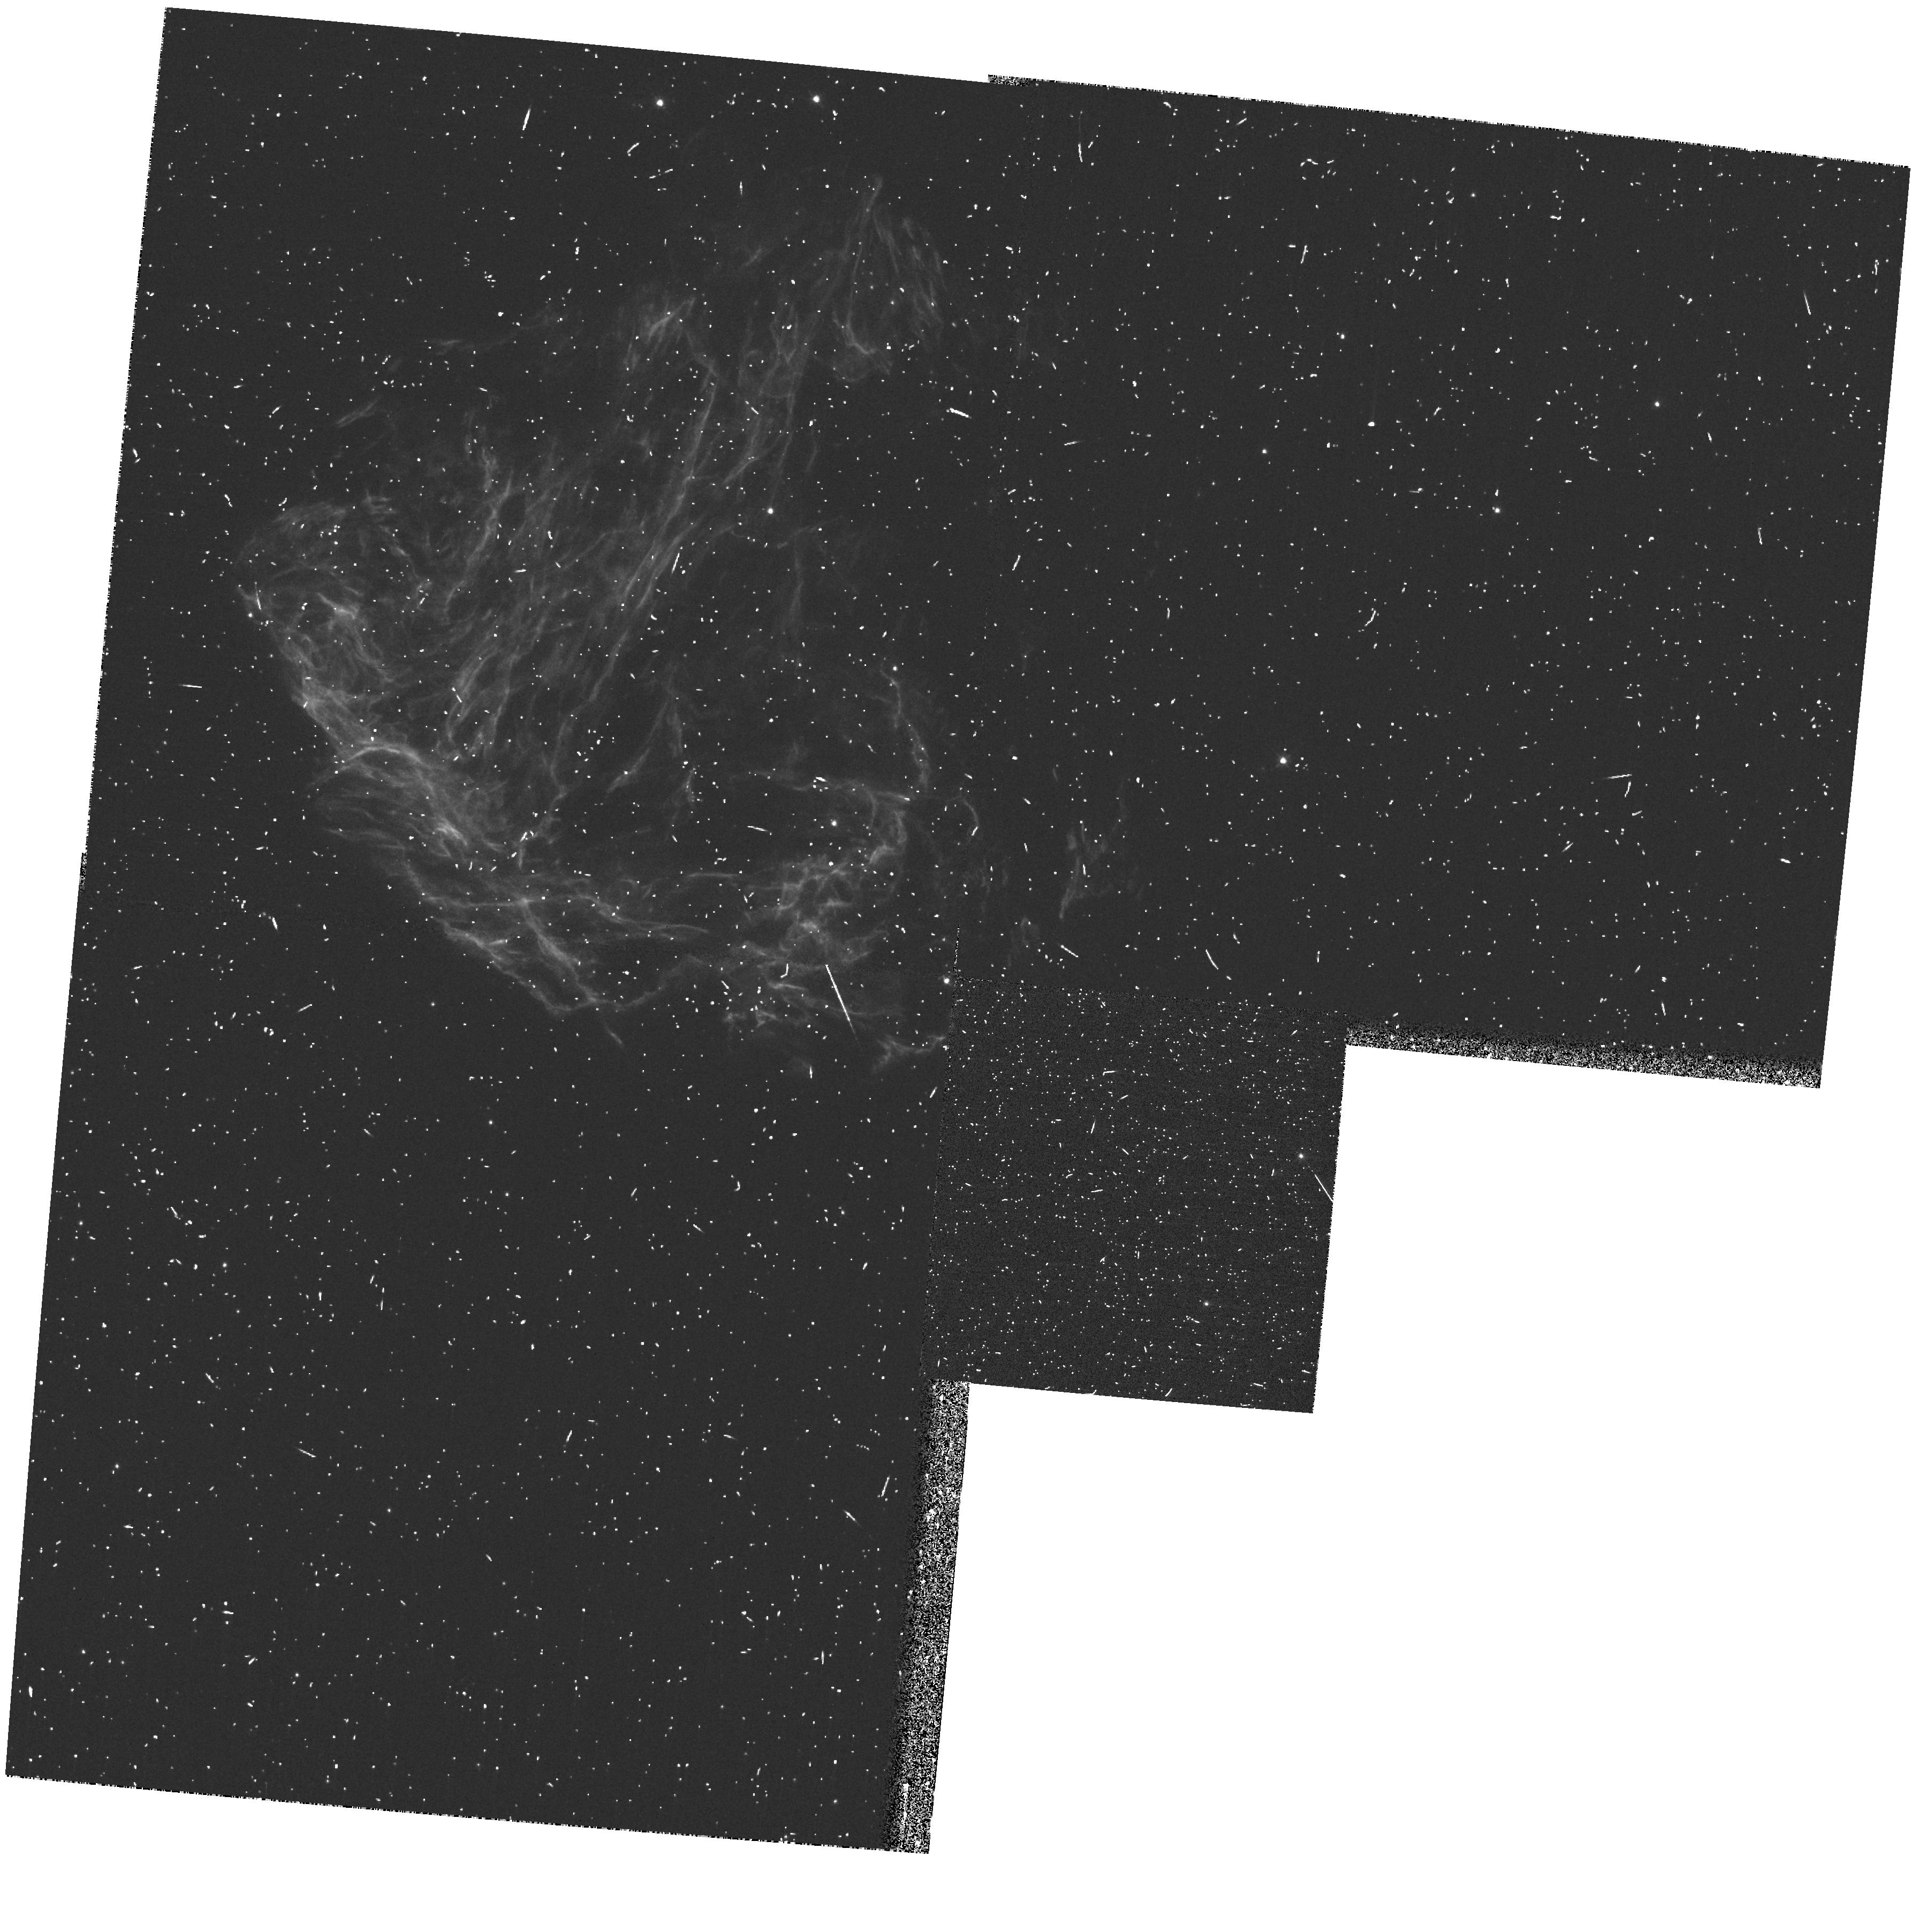
Target: N49
Instrument: WFPC2/PC
Filter: F502N
Exposure: 13 min
Observation ID: hst_8110_01_wfpc2_pc_f502n_u5eg01

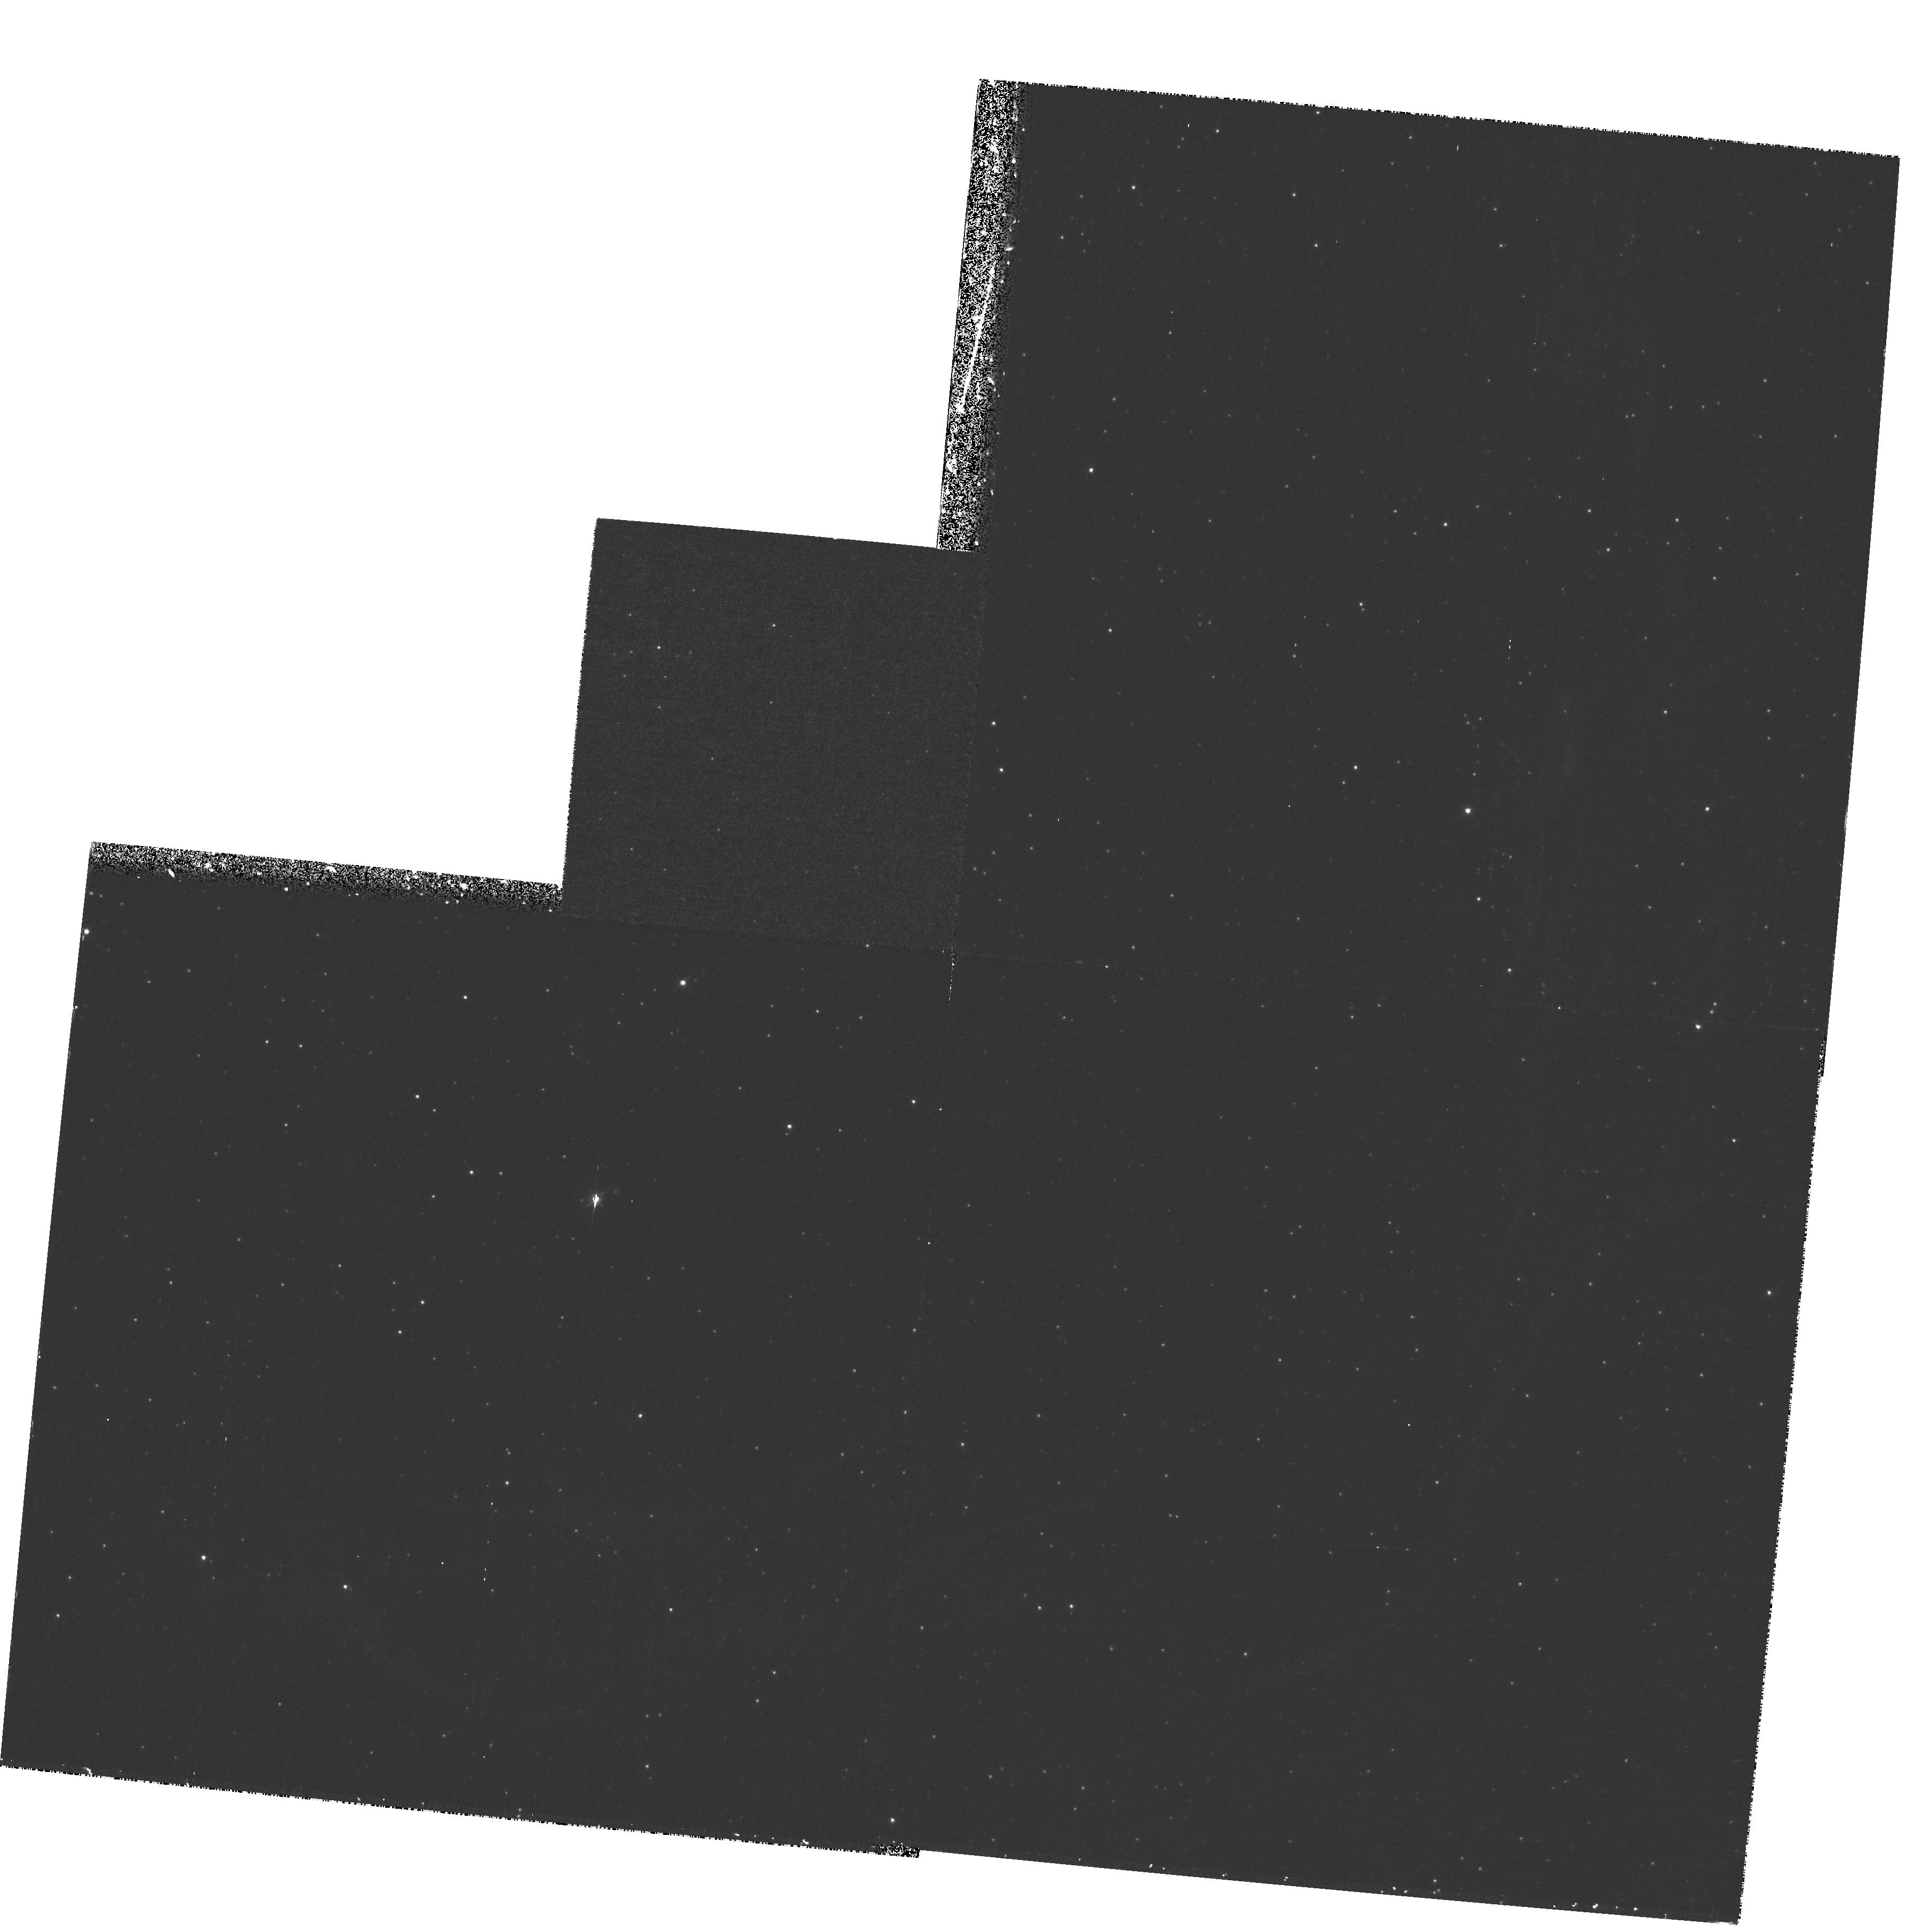
Target: N206-POS1
Instrument: WFPC2/PC
Filter: F502N
Exposure: 1.2 h
Observation ID: hst_8110_02_wfpc2_pc_f502n_u5eg02

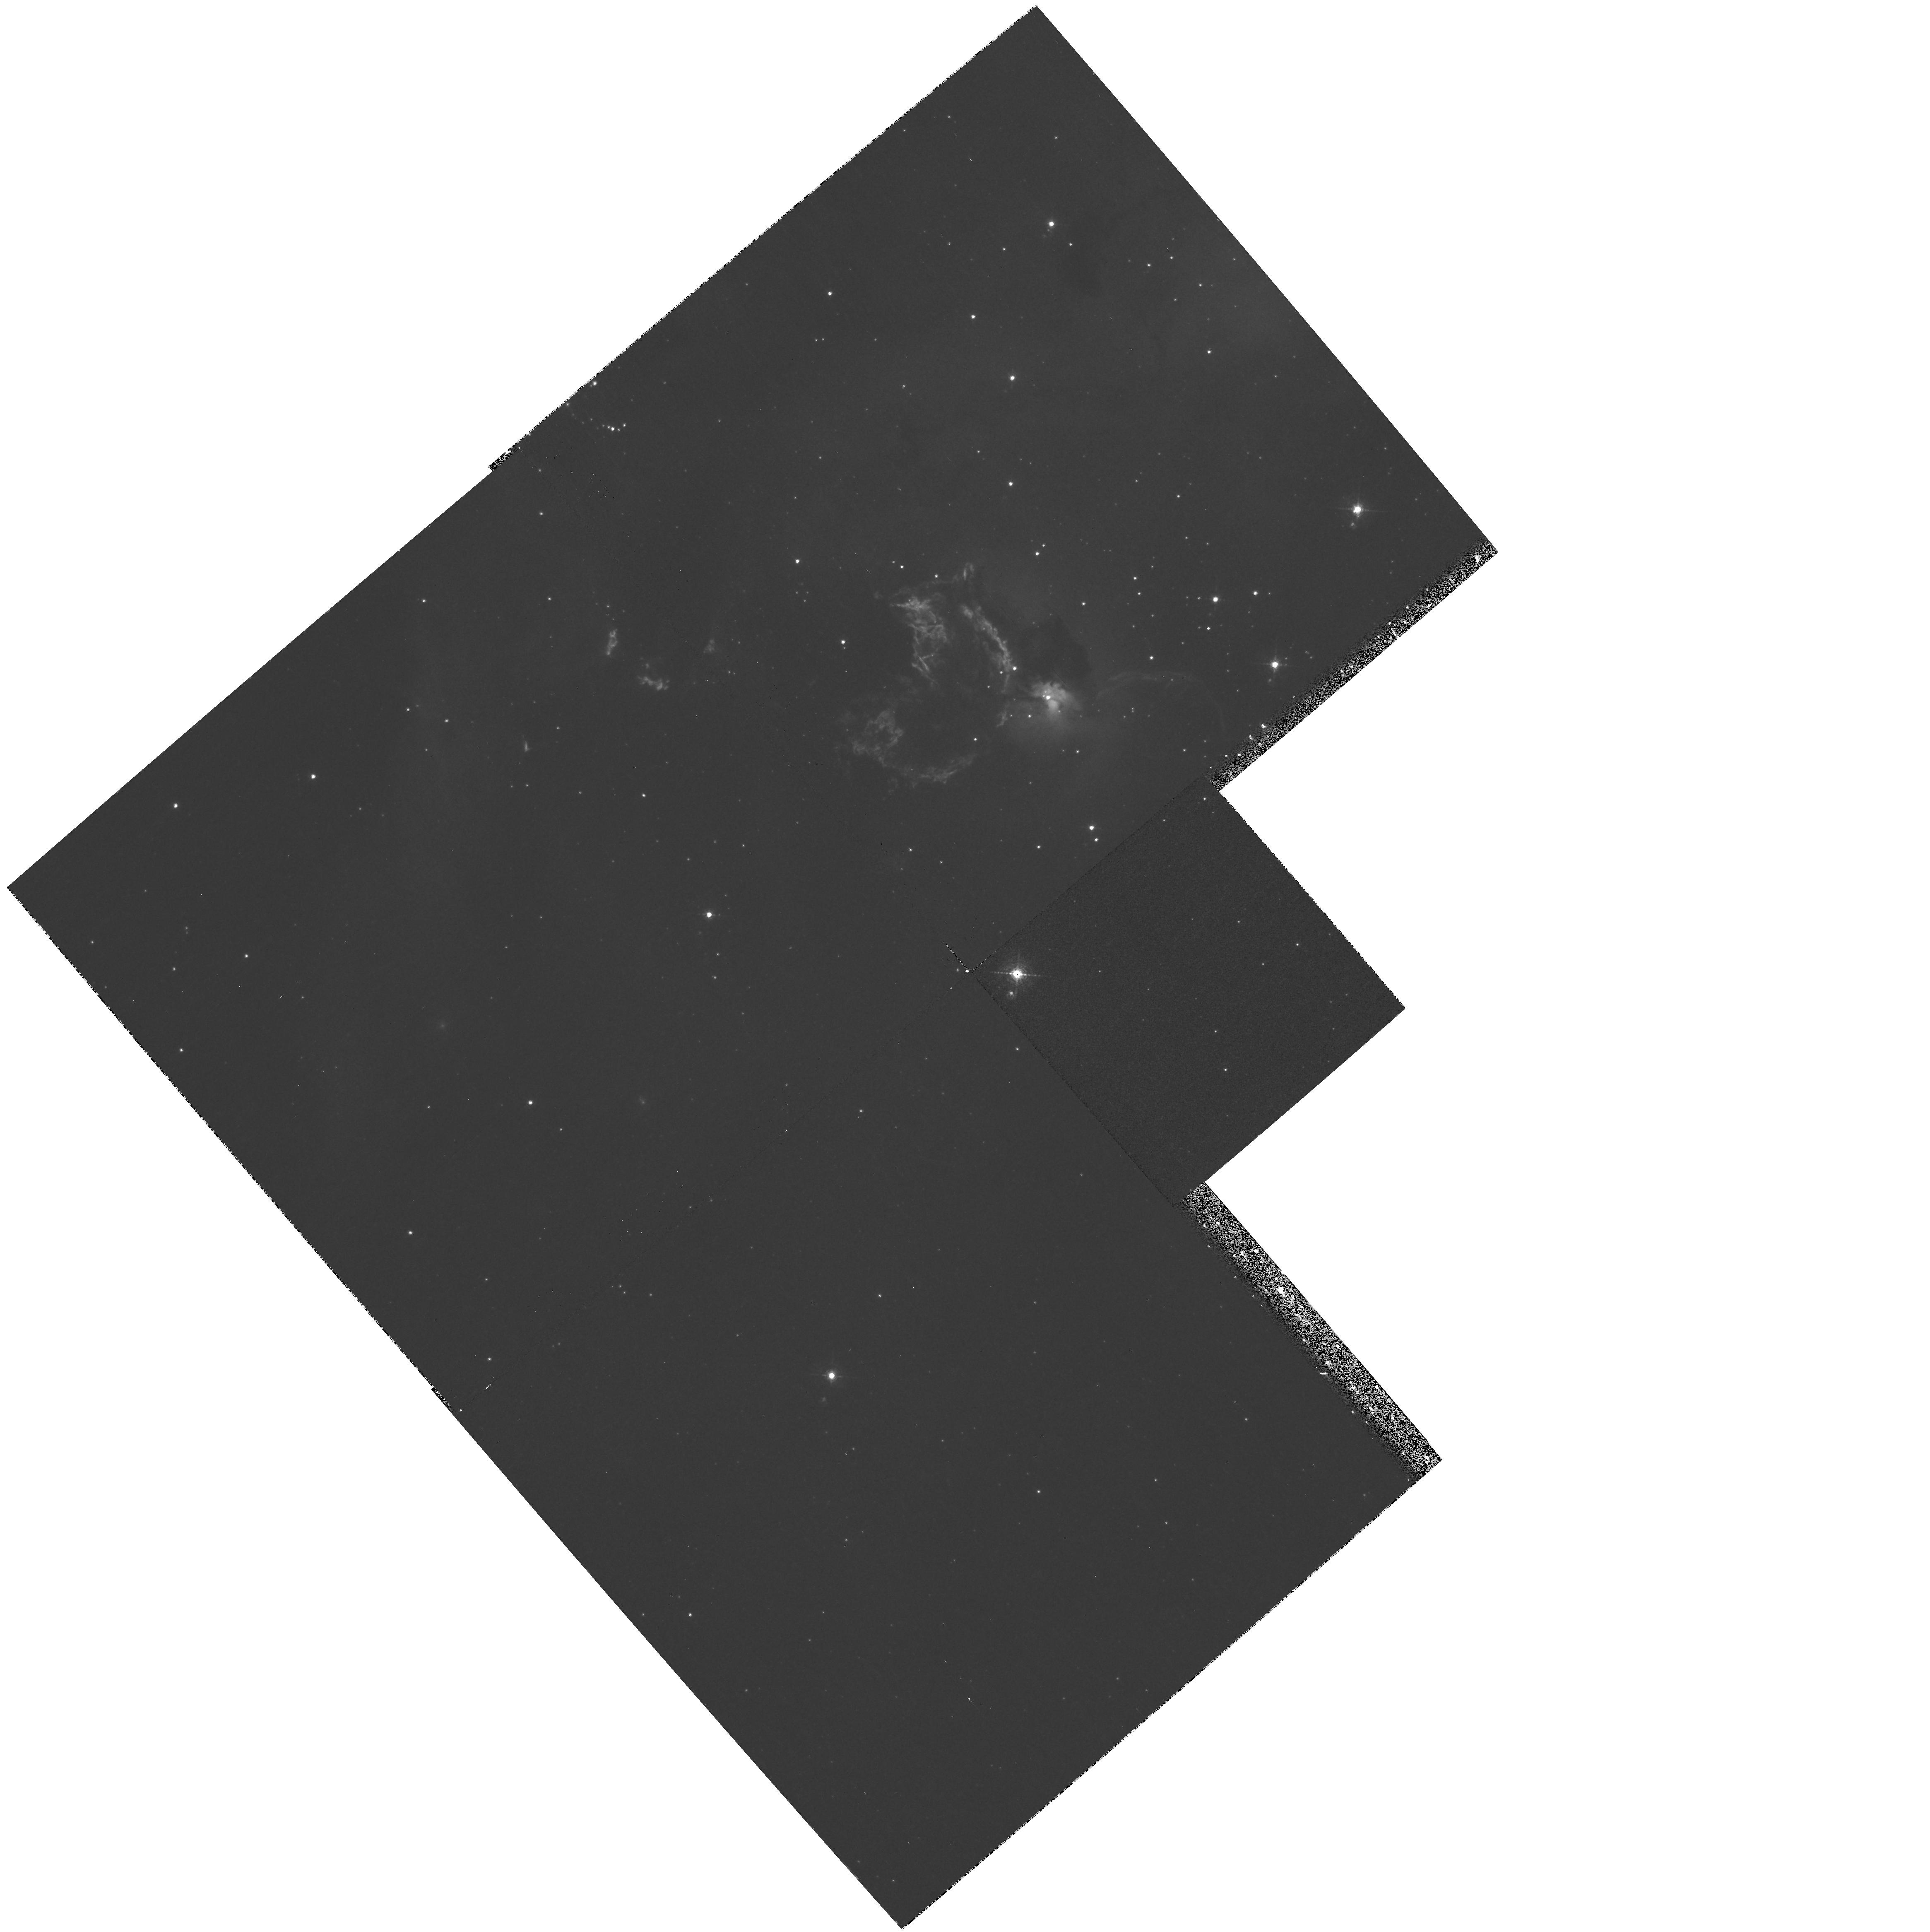
Target: N63A
Instrument: WFPC2/PC
Filter: F502N
Exposure: 40 min
Observation ID: hst_8110_04_wfpc2_pc_f502n_u5eg04

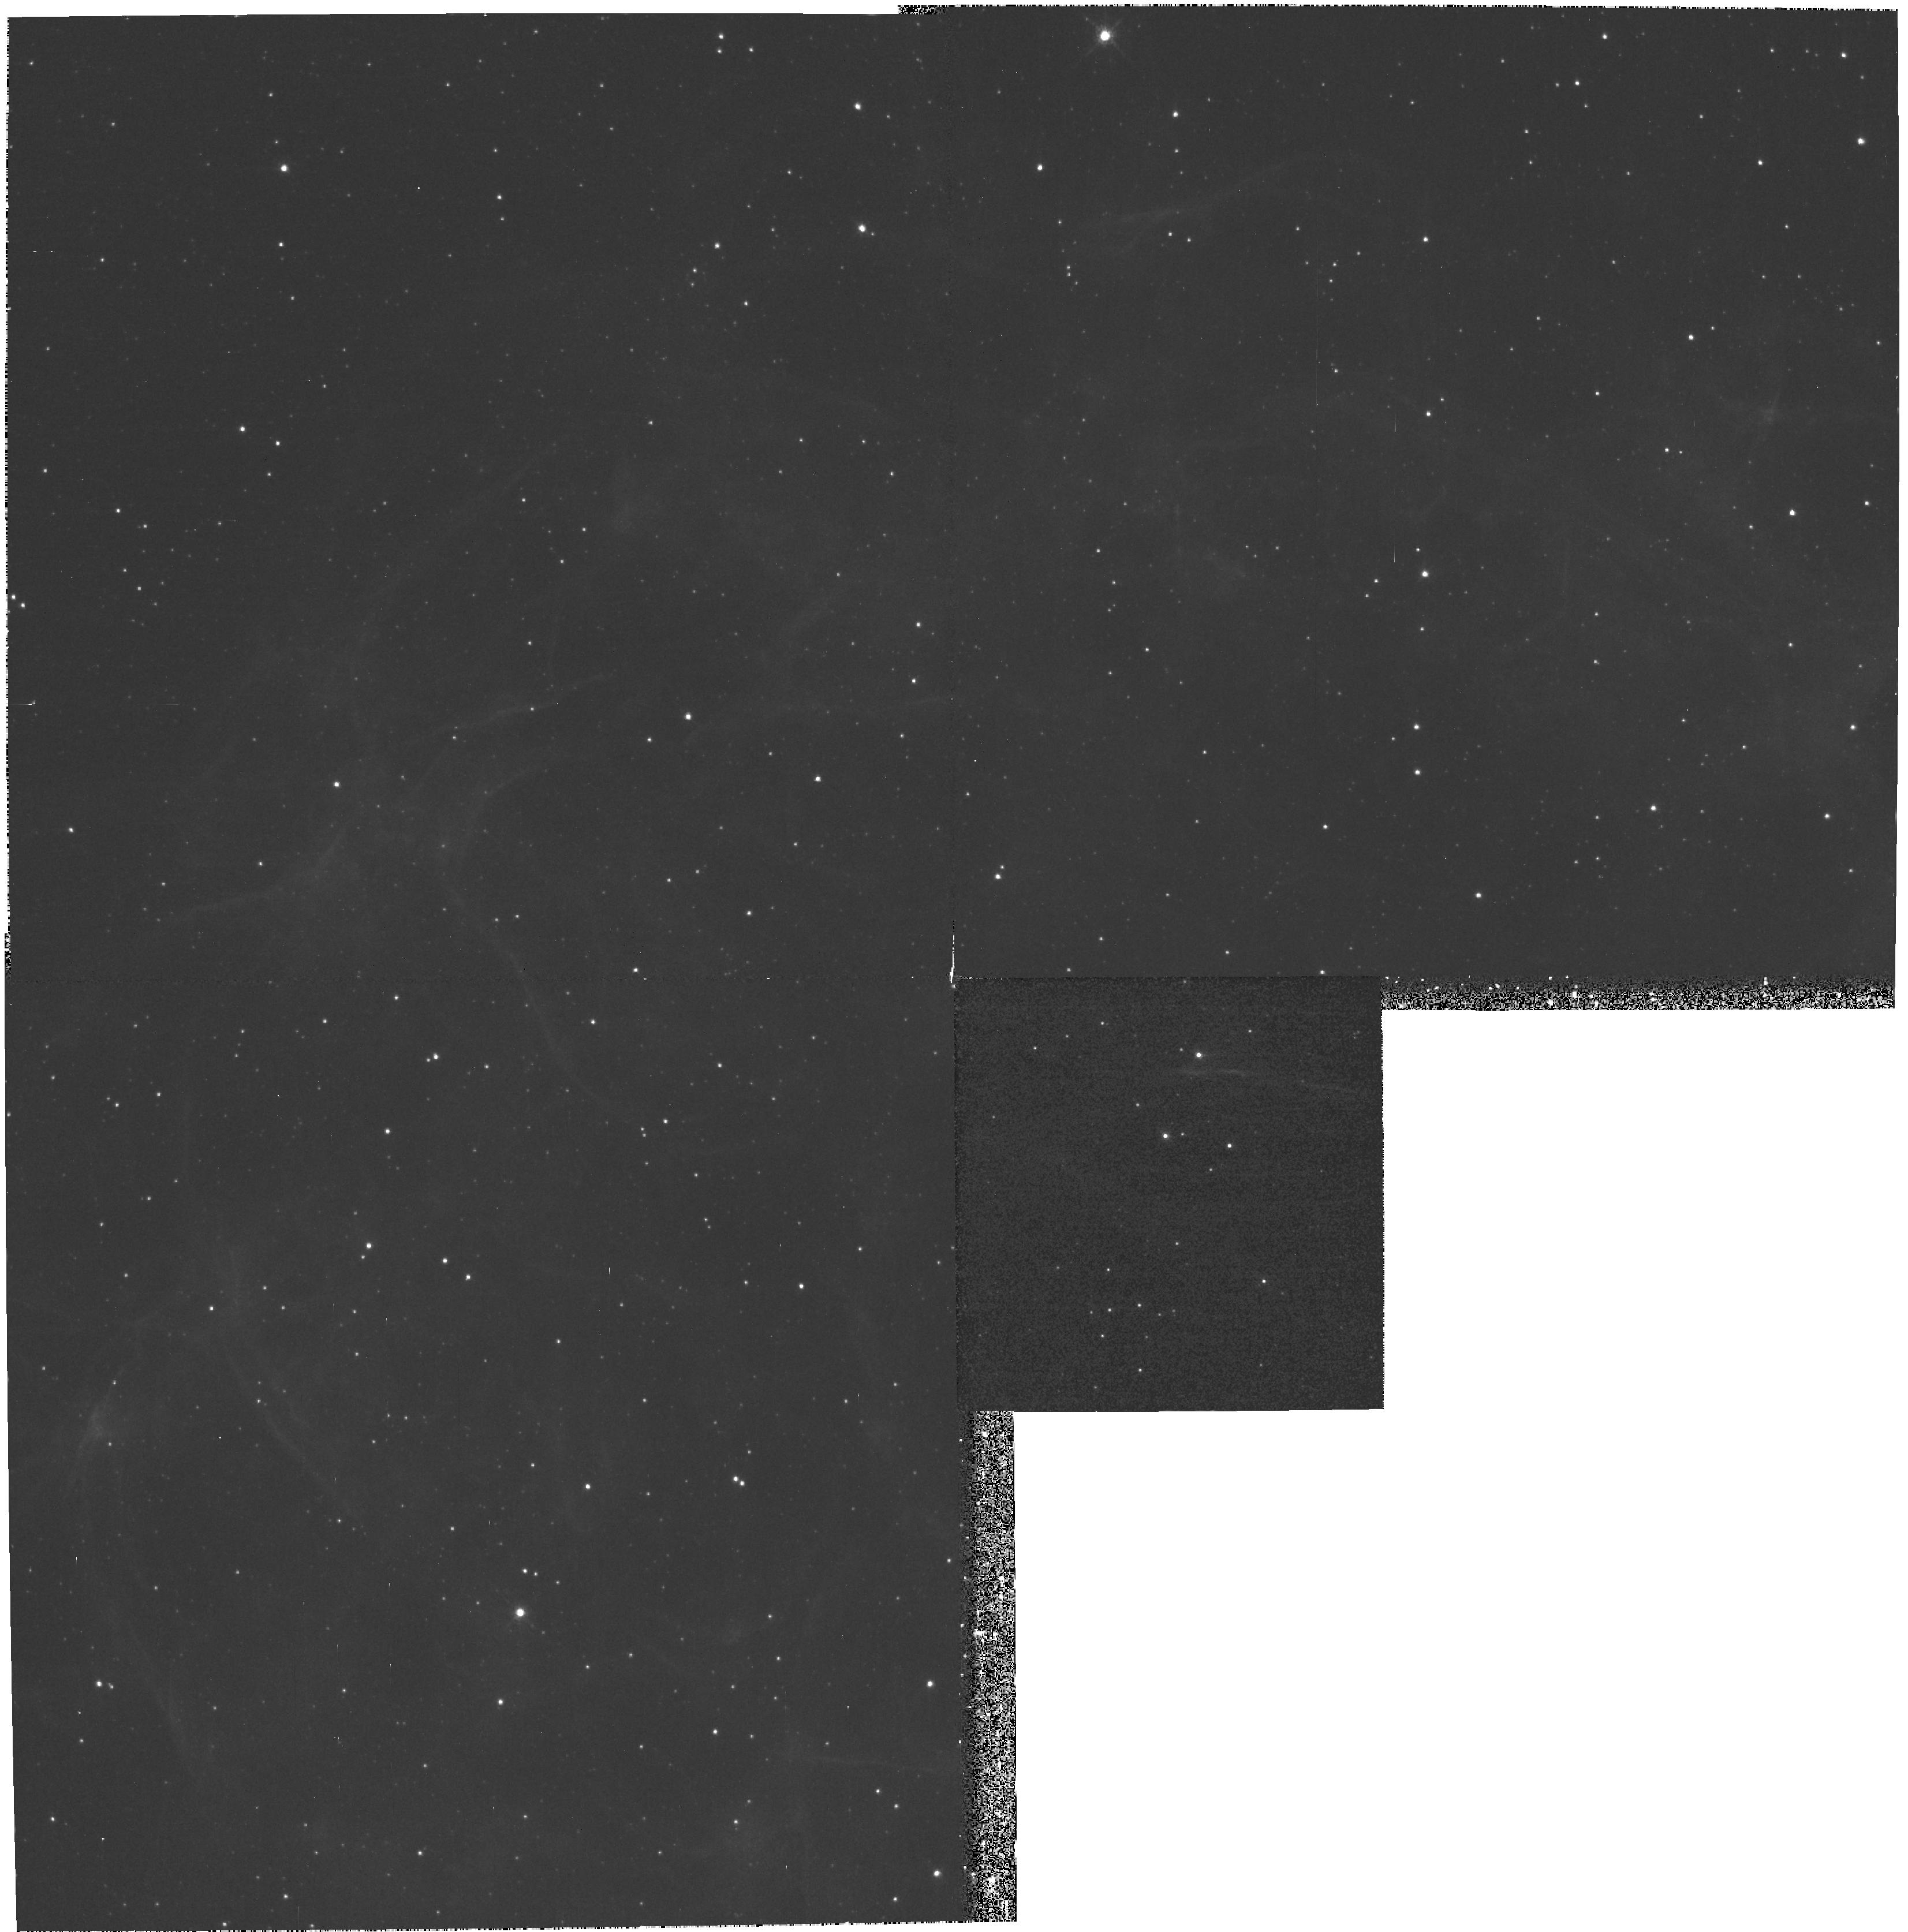
Target: N206-POS2
Instrument: WFPC2/PC
Filter: F656N
Exposure: 40 min
Observation ID: hst_8110_03_wfpc2_pc_f656n_u5eg03

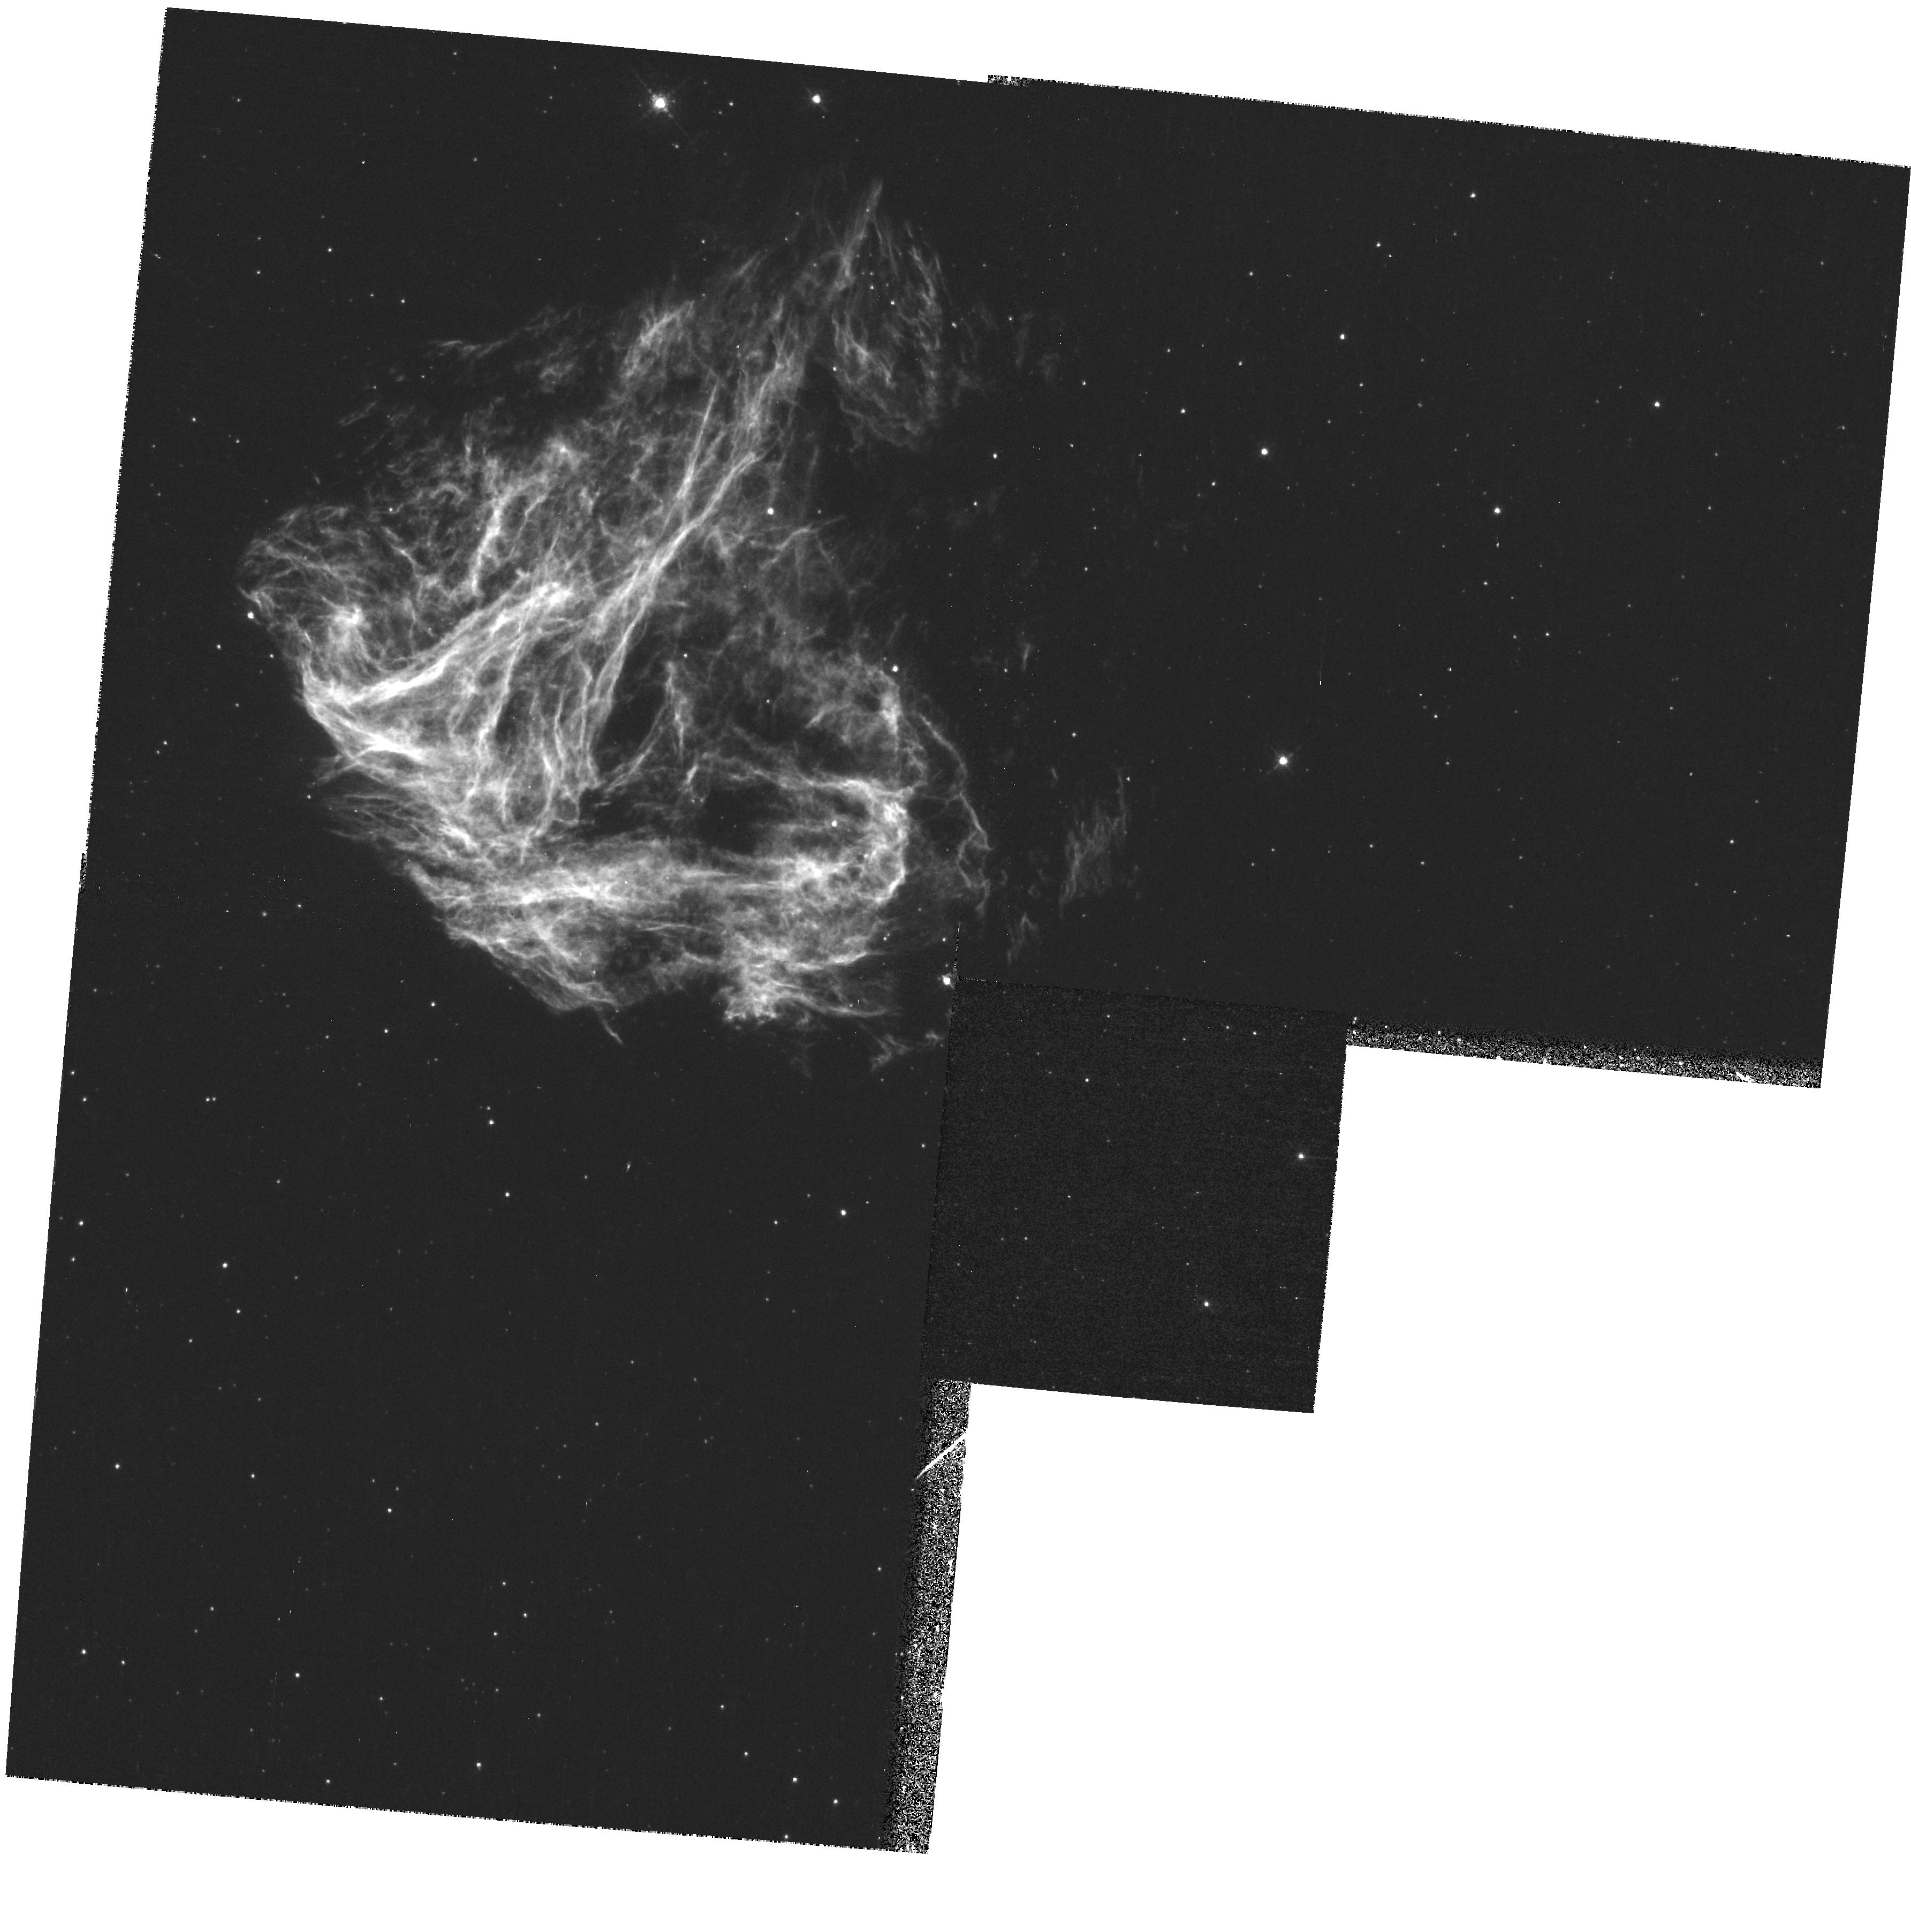
Target: N49
Instrument: WFPC2/PC
Filter: F673N
Exposure: 20 min
Observation ID: hst_8110_01_wfpc2_pc_f673n_u5eg01

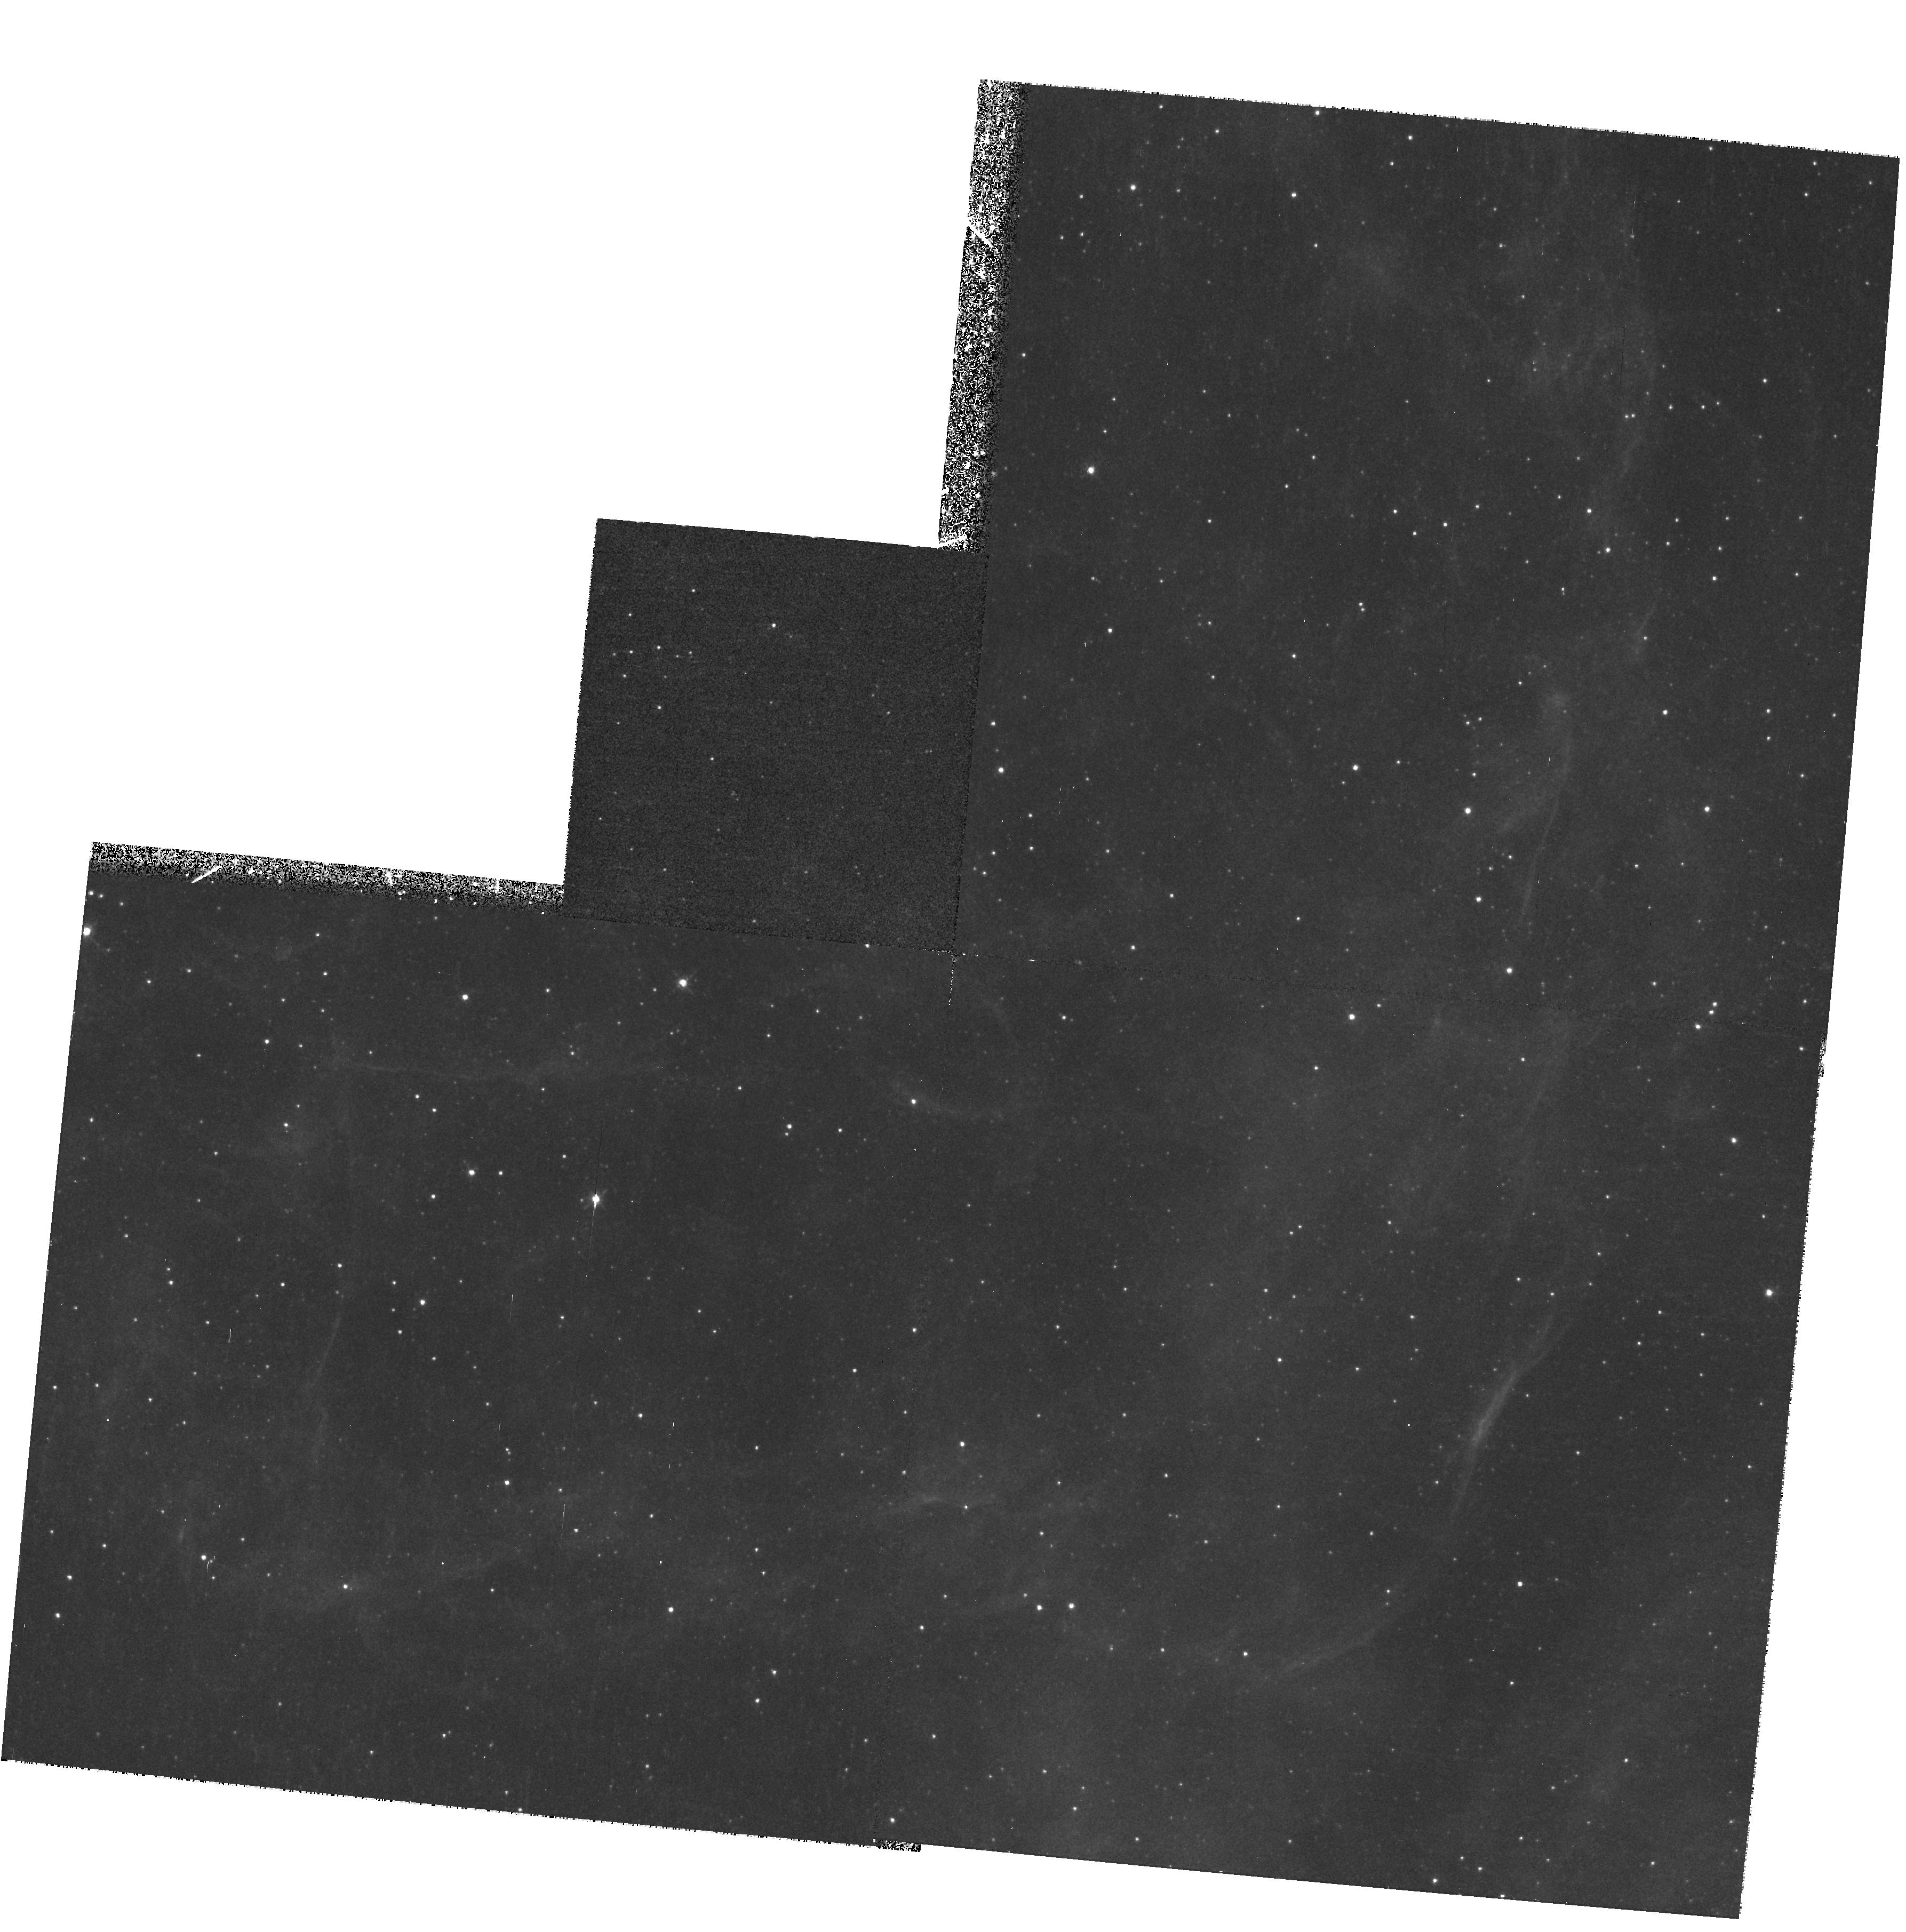
Target: N206-POS1
Instrument: WFPC2/PC
Filter: F656N
Exposure: 37 min
Observation ID: hst_8110_02_wfpc2_pc_f656n_u5eg02

Supernova Remnants in a Cloudy Interstellar Medium (PI: Chu, You-Hua)

Small cloudlets in the interstellar medium (ISM) may have a marked effect on the physical structure and evolution of supernova remnants (SNRs). The effects of evaporating cloudlets in a SNR interior have been modeled and are an important factor leading t o McKee & Ostriker's three-phase model of the ISM. The cloudlets themselves are only now becoming observable through high-resolution instruments such as the Hubble Space Telescope's Wide Field and Planetary Camera (WFPC2). We propose WFPC2 observations o f the three SNRs, N49, N206, and N63A, which appear to be the best candidates for the examination of the physical structure of SNRs in a cloudy ISM. These WFPC2 images can be combined with complementary observations in other wavelength regimes to identify cloudlets inside remnants; trace SNR shock fronts; determine the physical parameters of interior cloudlets and compare them to those of the hot interior; and investigate the evaporation of shocked cloudlets into the hot cav it ies of the SNRs.